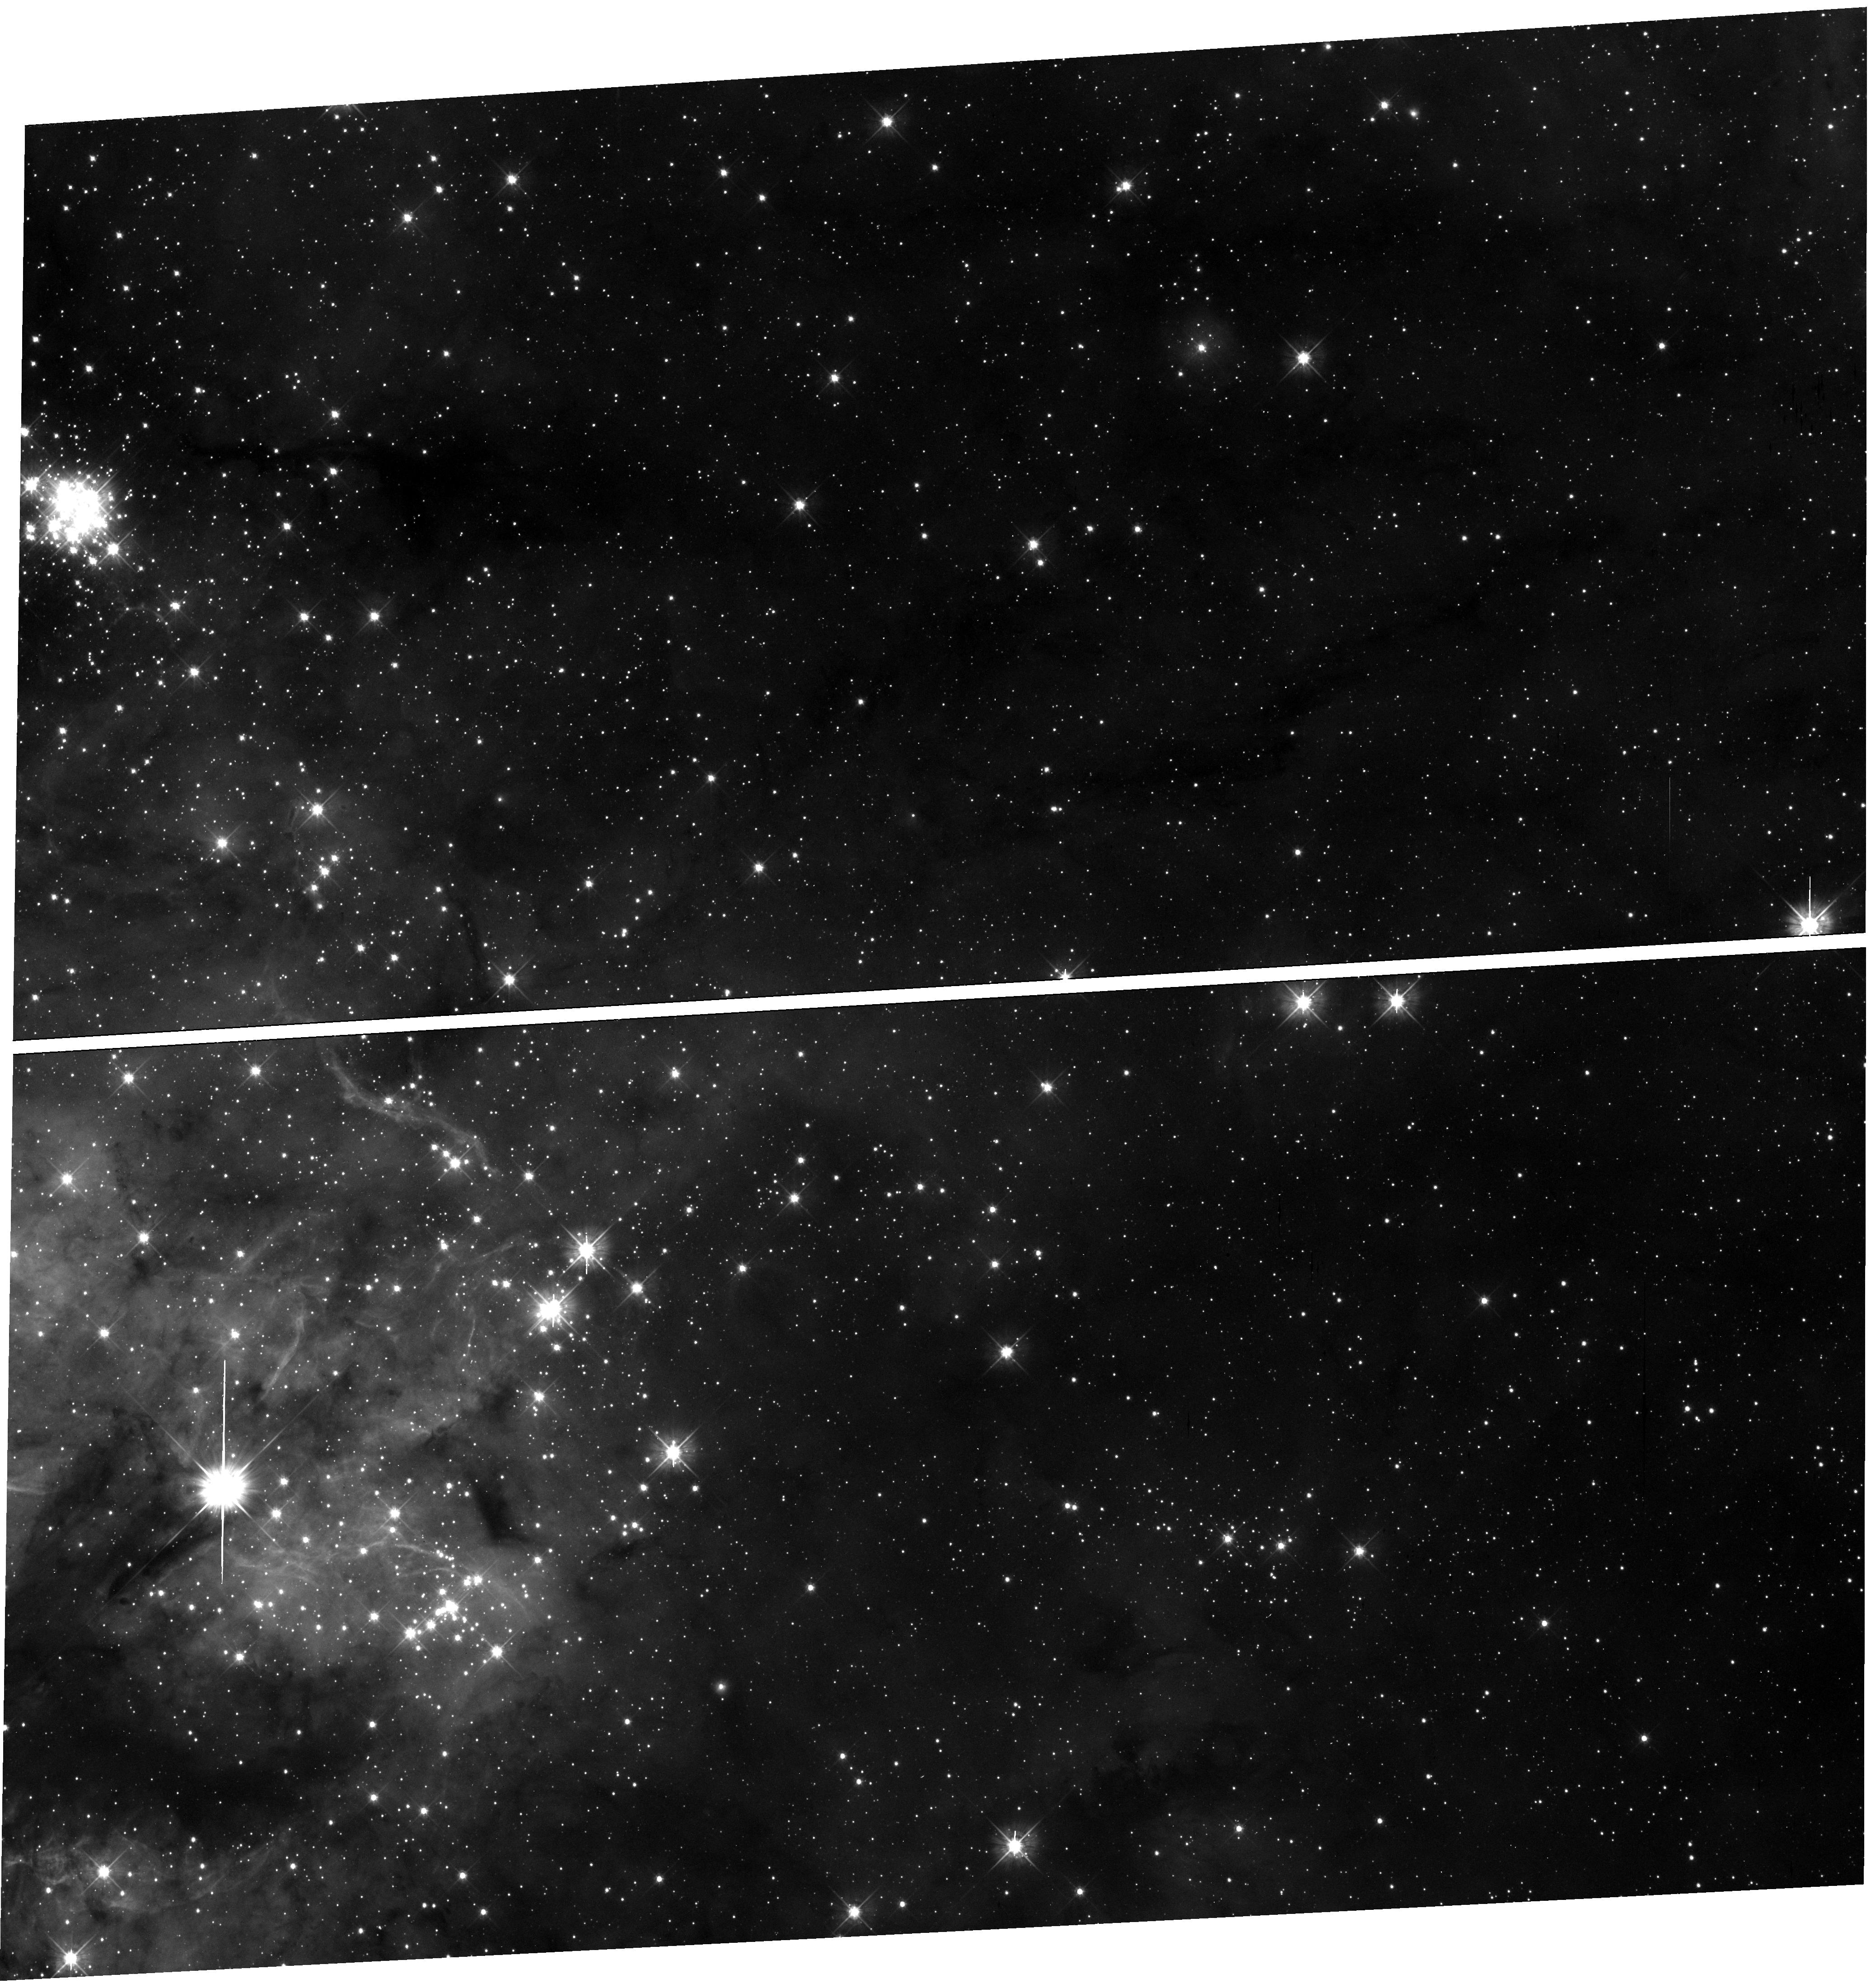
Target: field at RA 84.384°, Dec -69.162°
Instrument: WFC3/UVIS
Filter: F475W
Exposure: 17 min
Observation ID: hst_16235_02_wfc3_uvis_f475w_iehs02

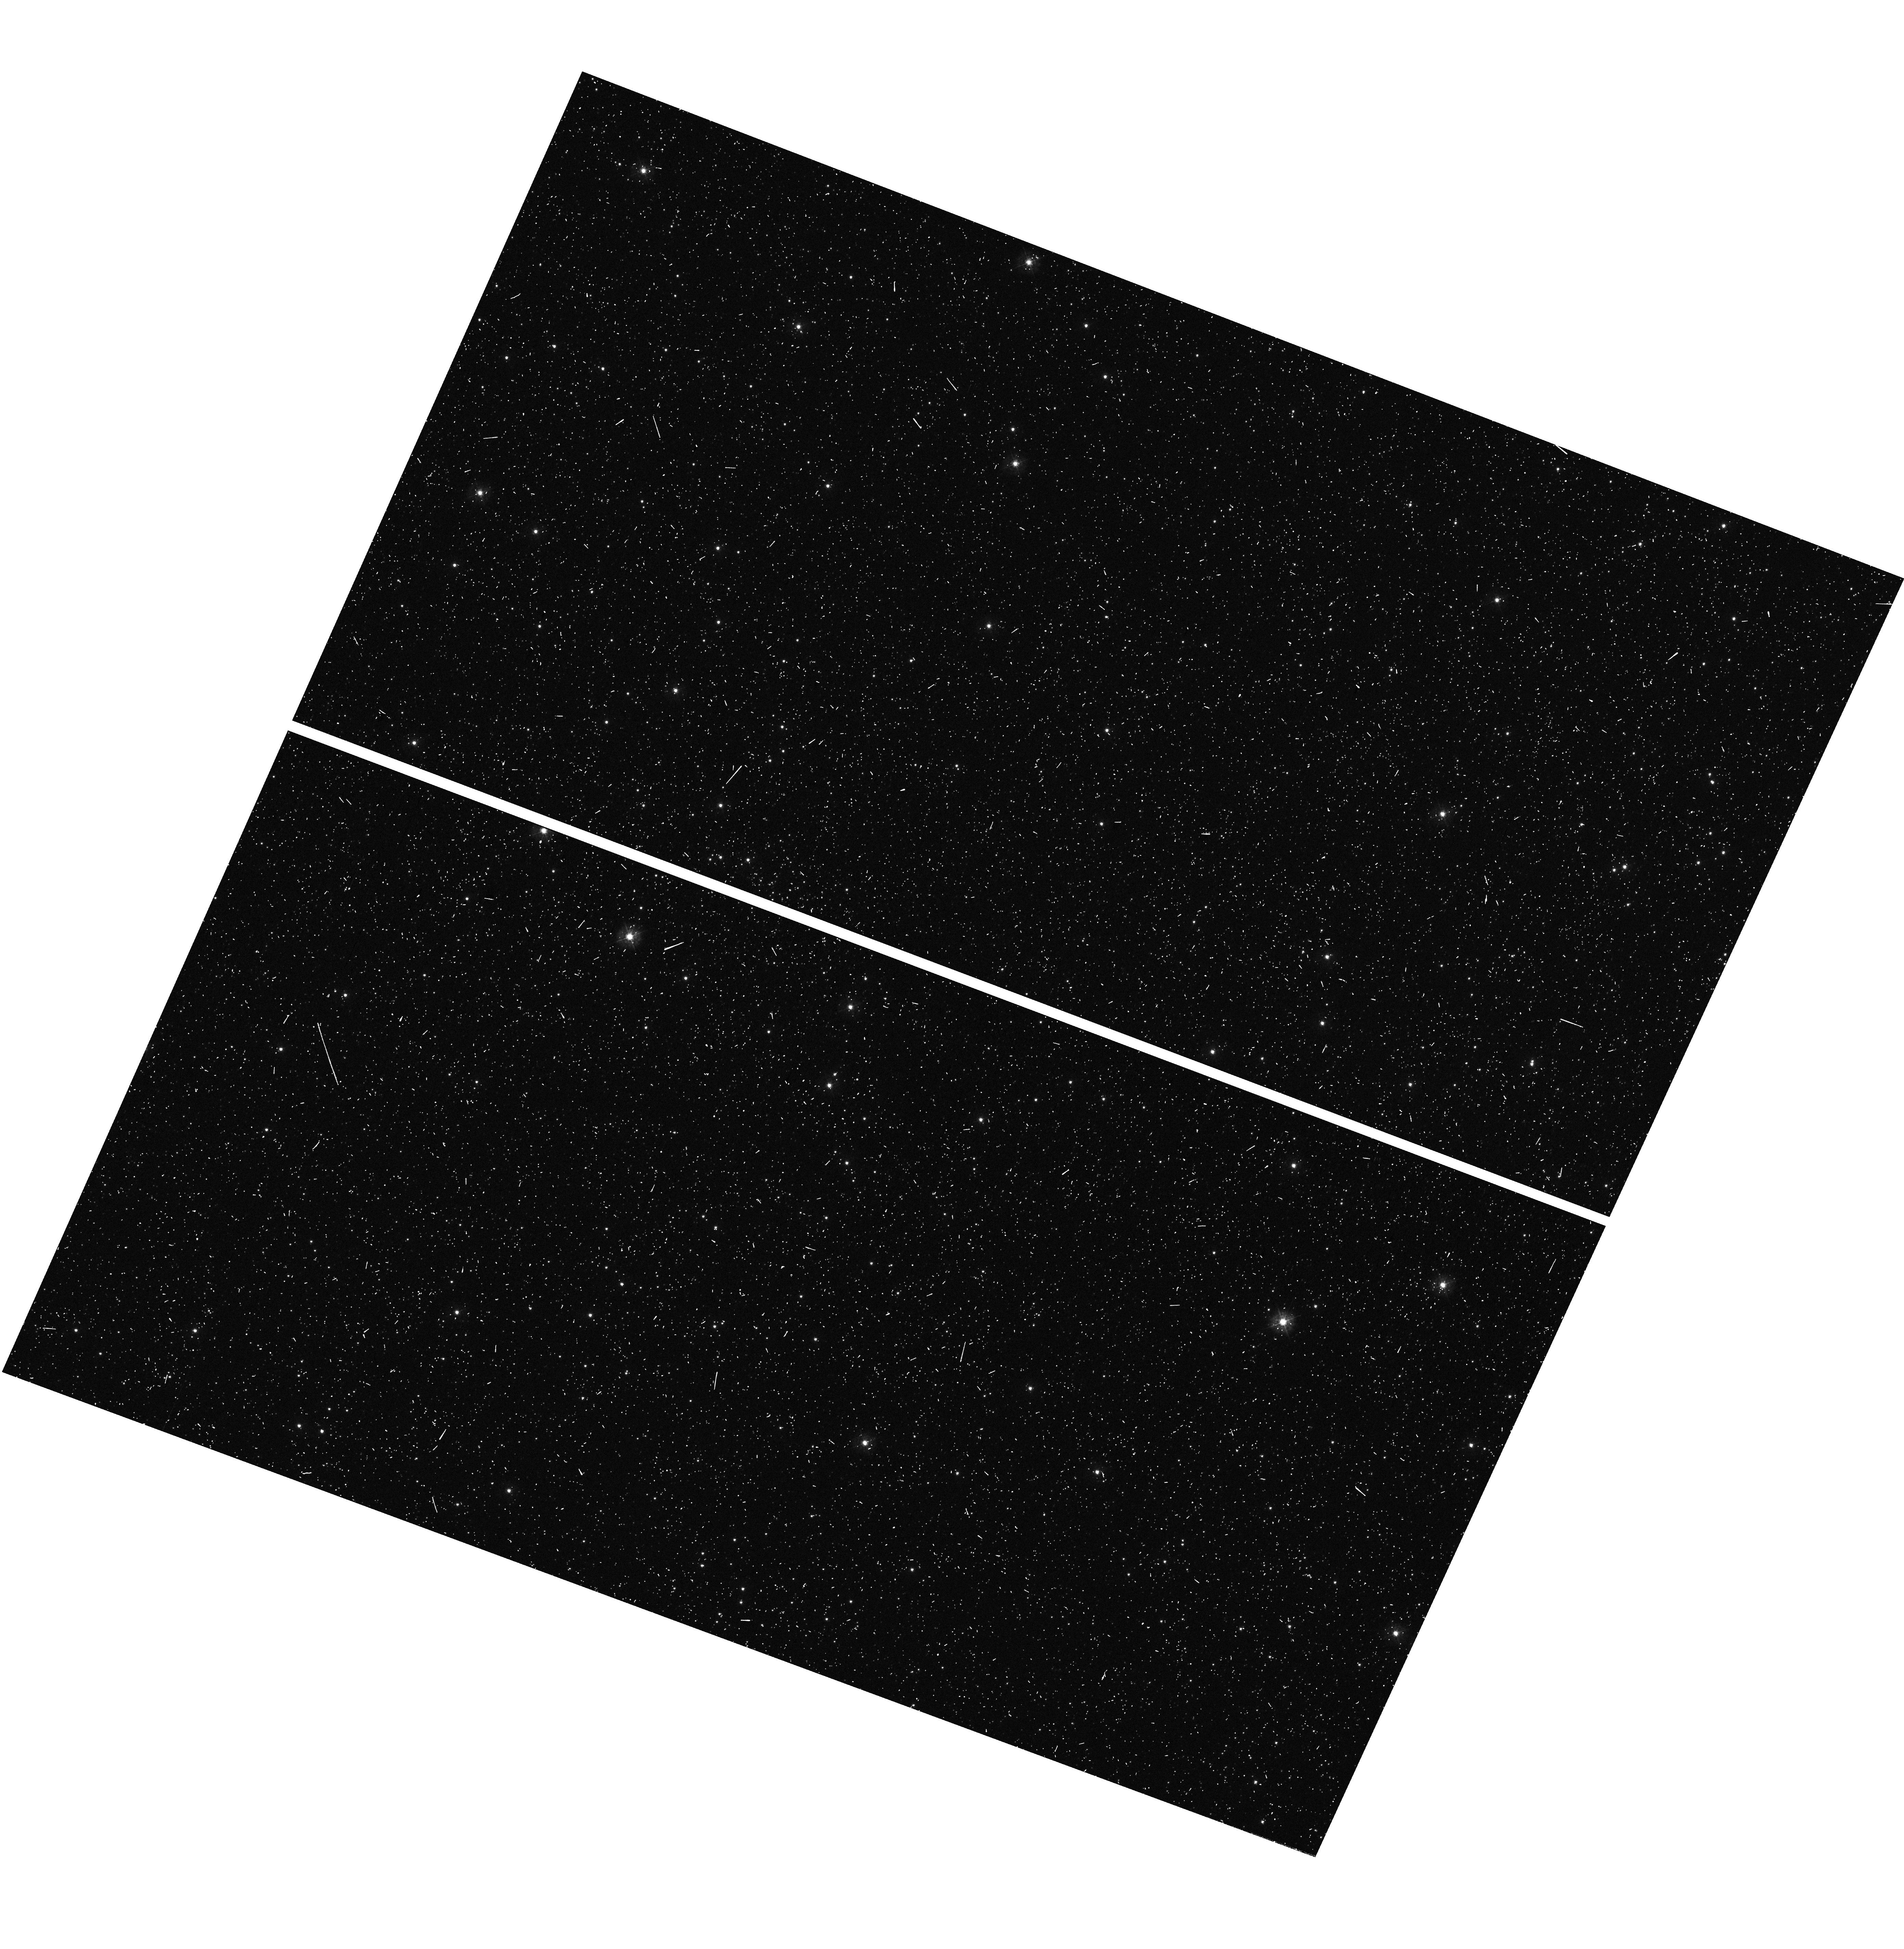
Target: field at RA 13.921°, Dec -72.710°
Instrument: WFC3/UVIS
Filter: F336W
Exposure: 6 min
Observation ID: hst_16235_16_wfc3_uvis_f336w_iehs16

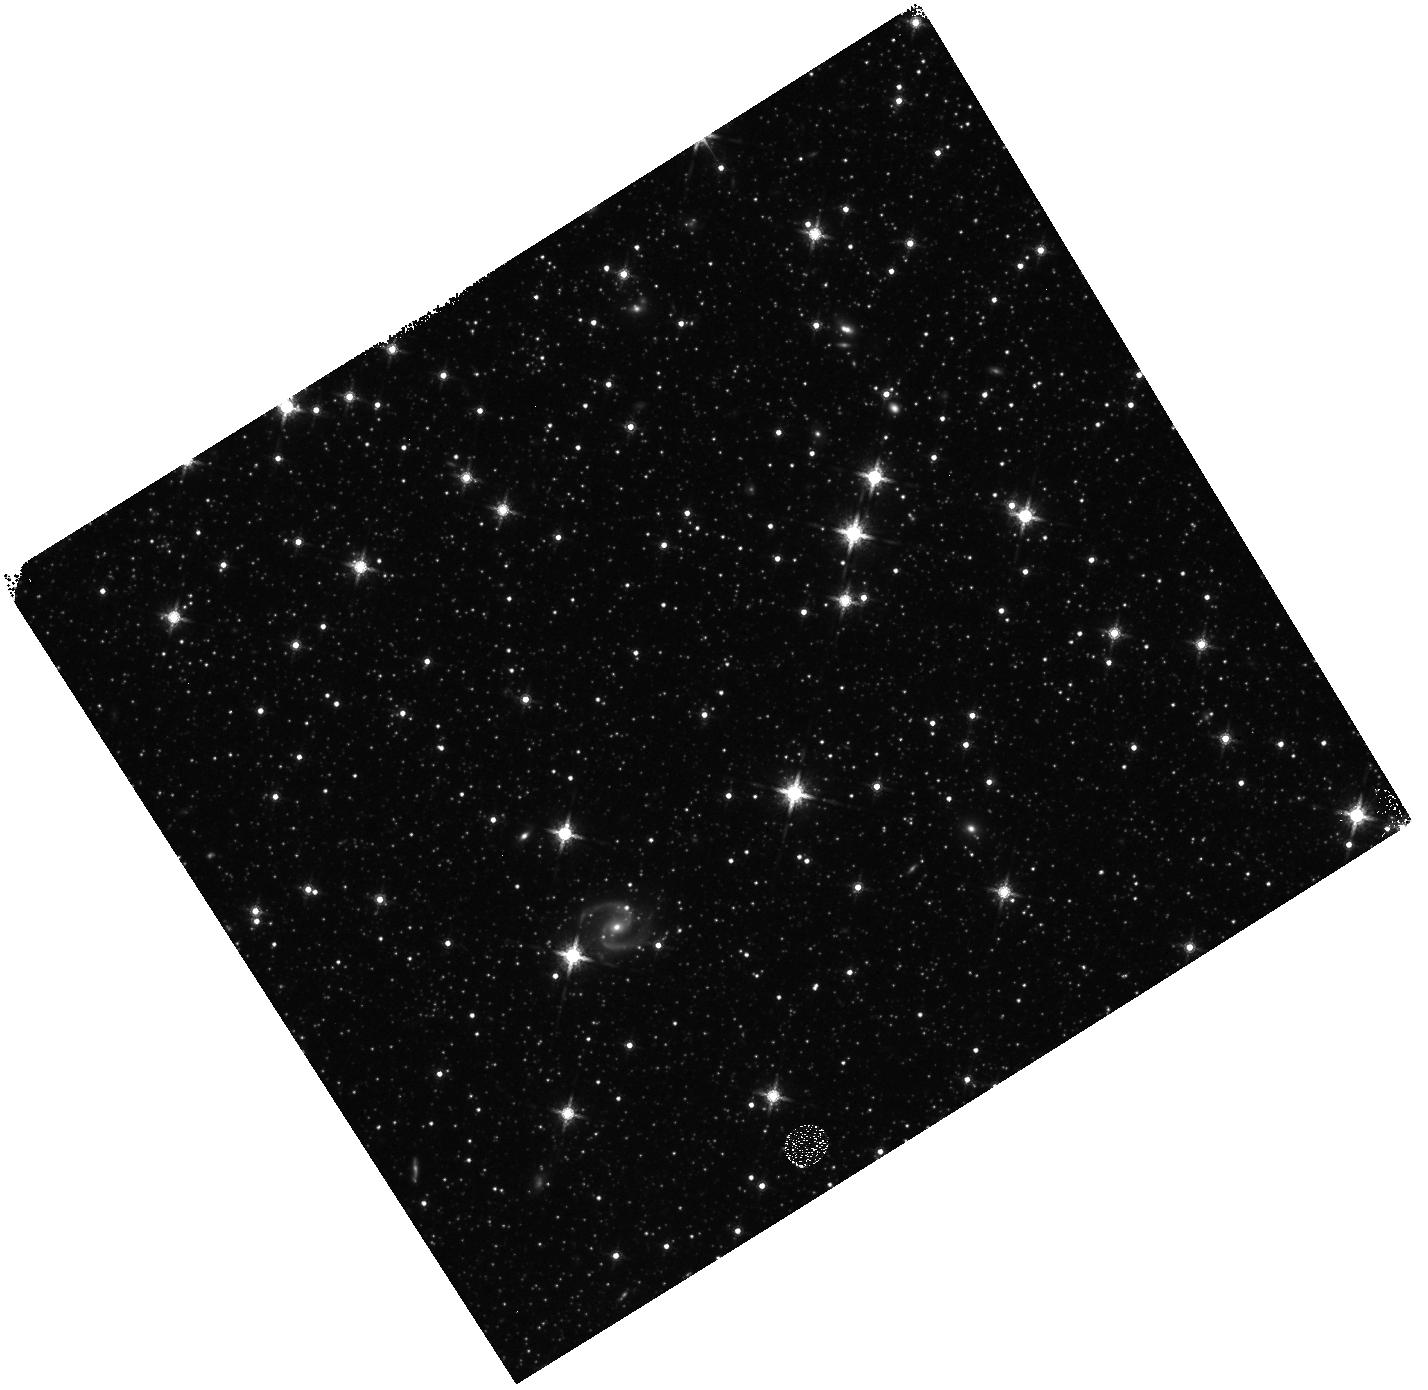
Target: field at RA 17.763°, Dec -72.633°
Instrument: WFC3/IR
Filter: F160W
Exposure: 10 min
Observation ID: hst_16235_27_wfc3_ir_f160w_iehs27

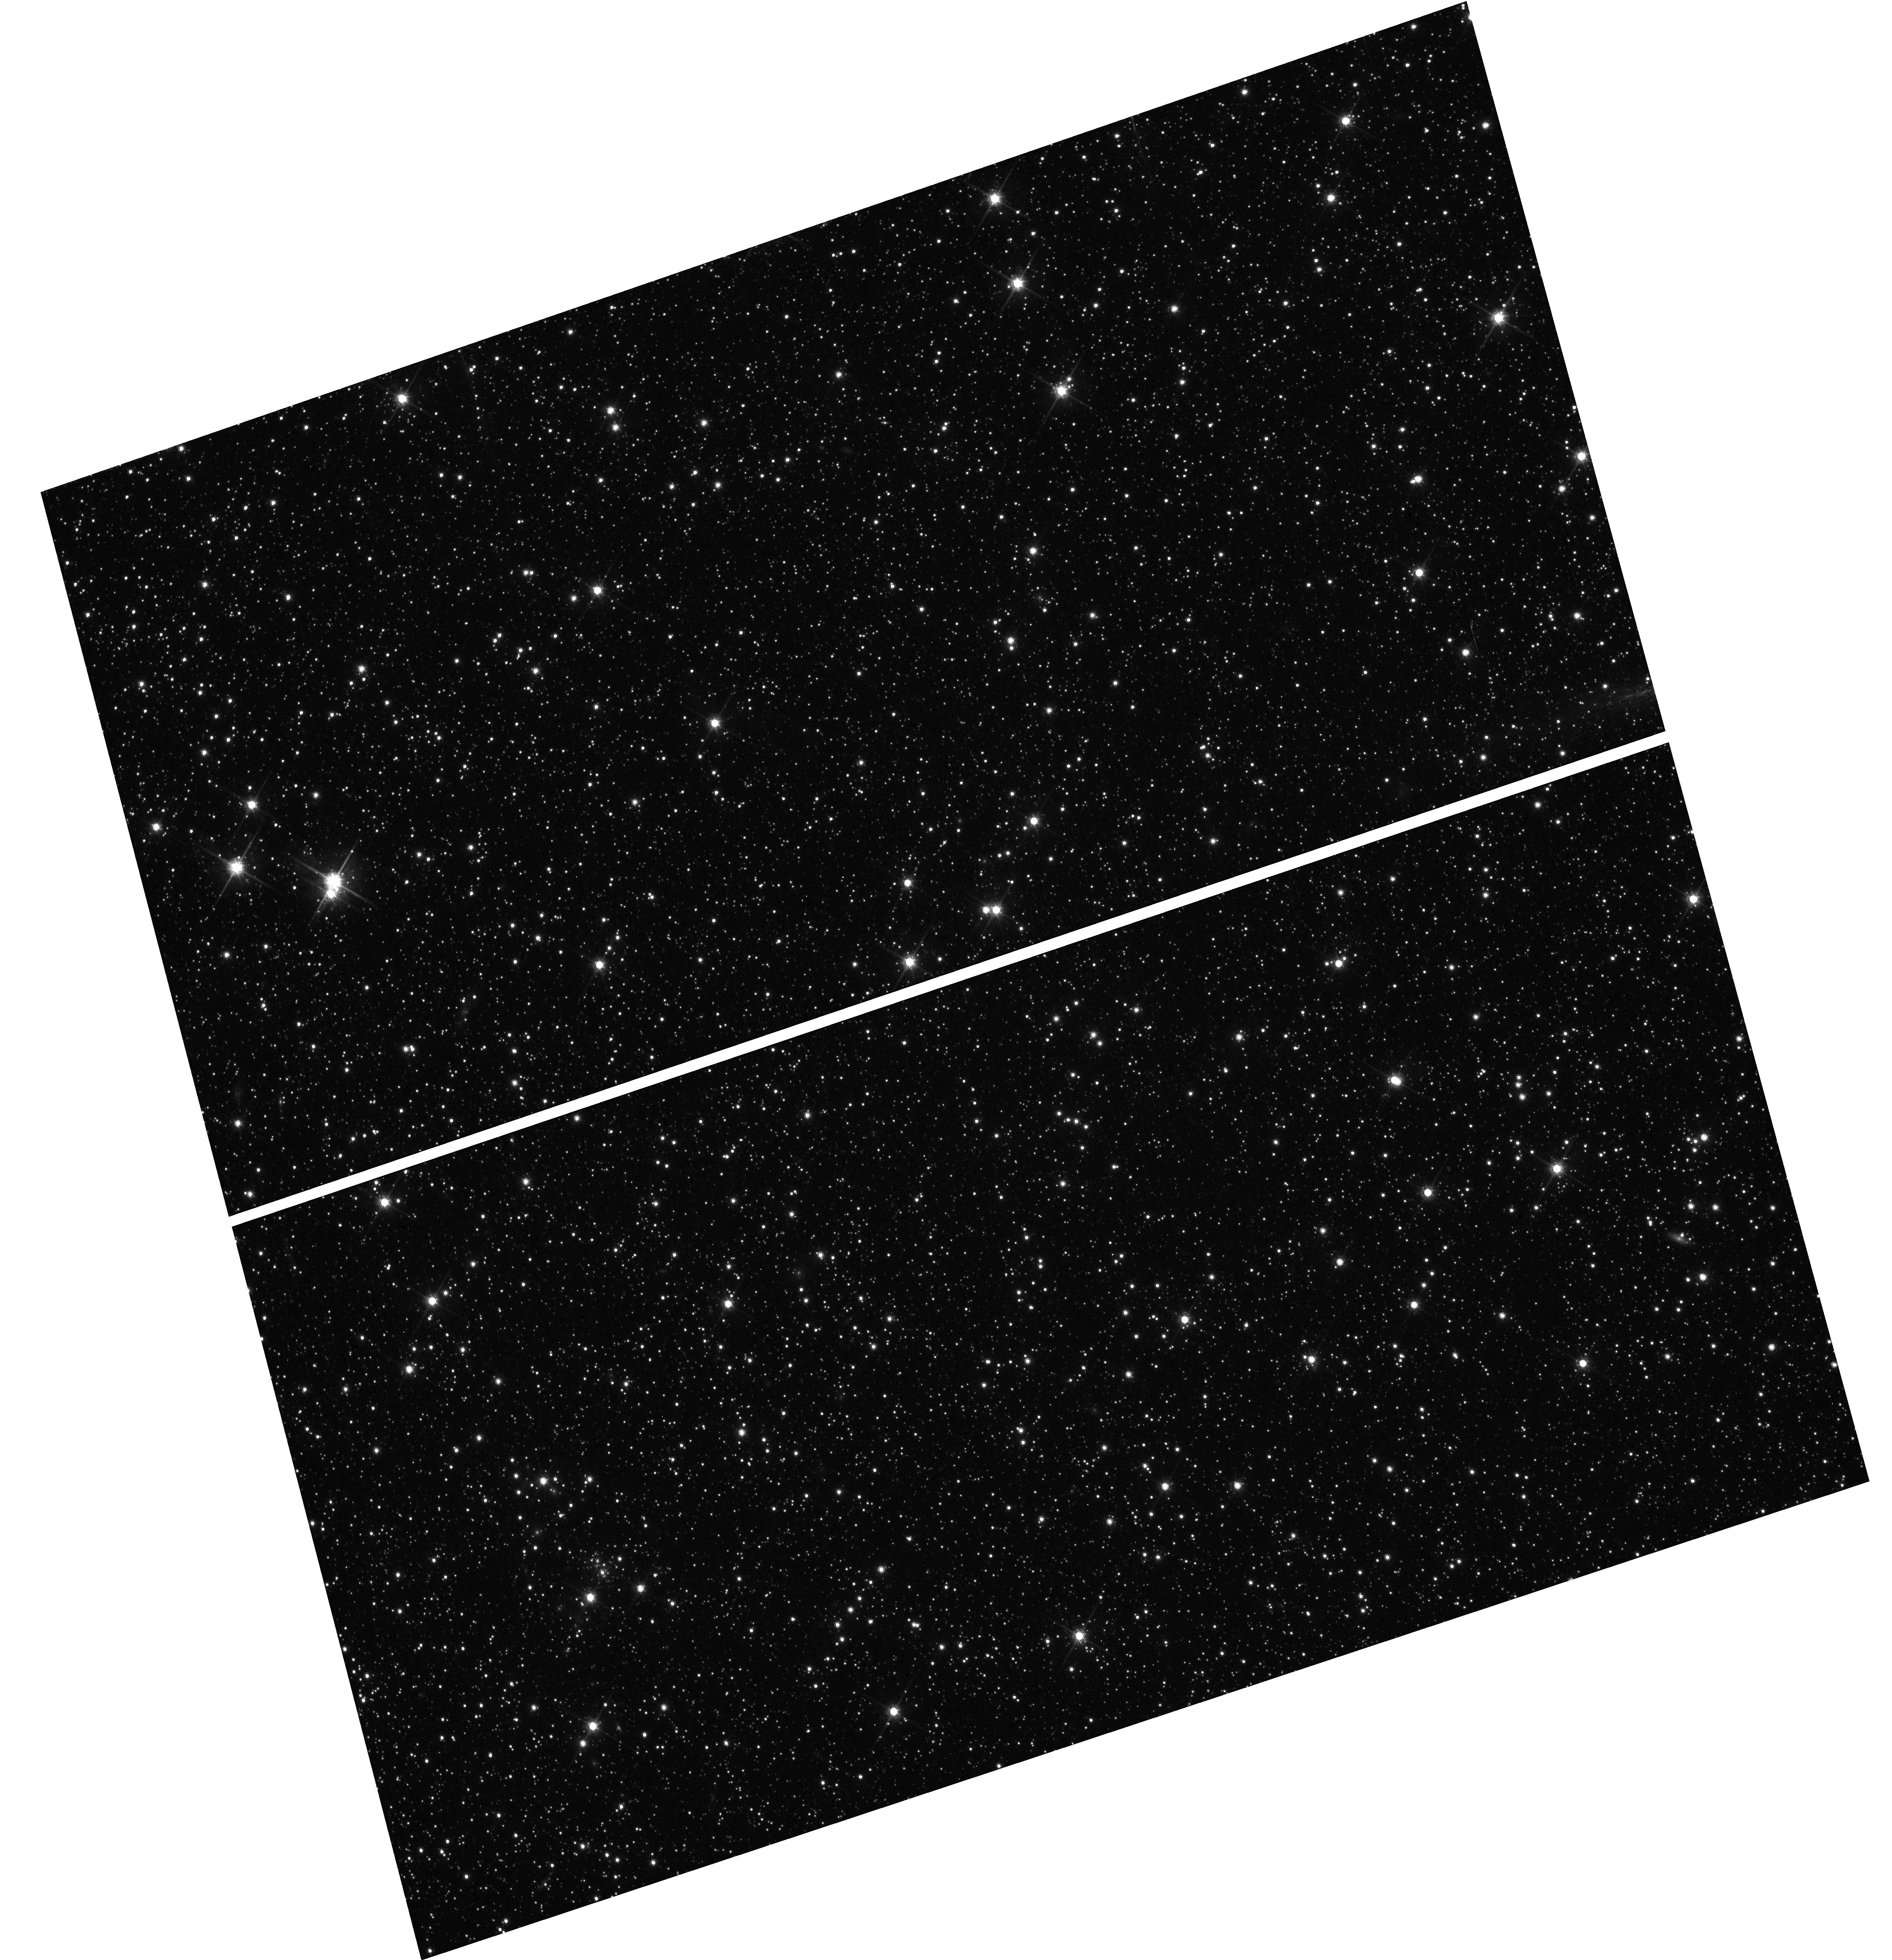
Target: field at RA 14.239°, Dec -72.616°
Instrument: WFC3/UVIS
Filter: F814W
Exposure: 15 min
Observation ID: hst_16235_91_wfc3_uvis_f814w_iehs91

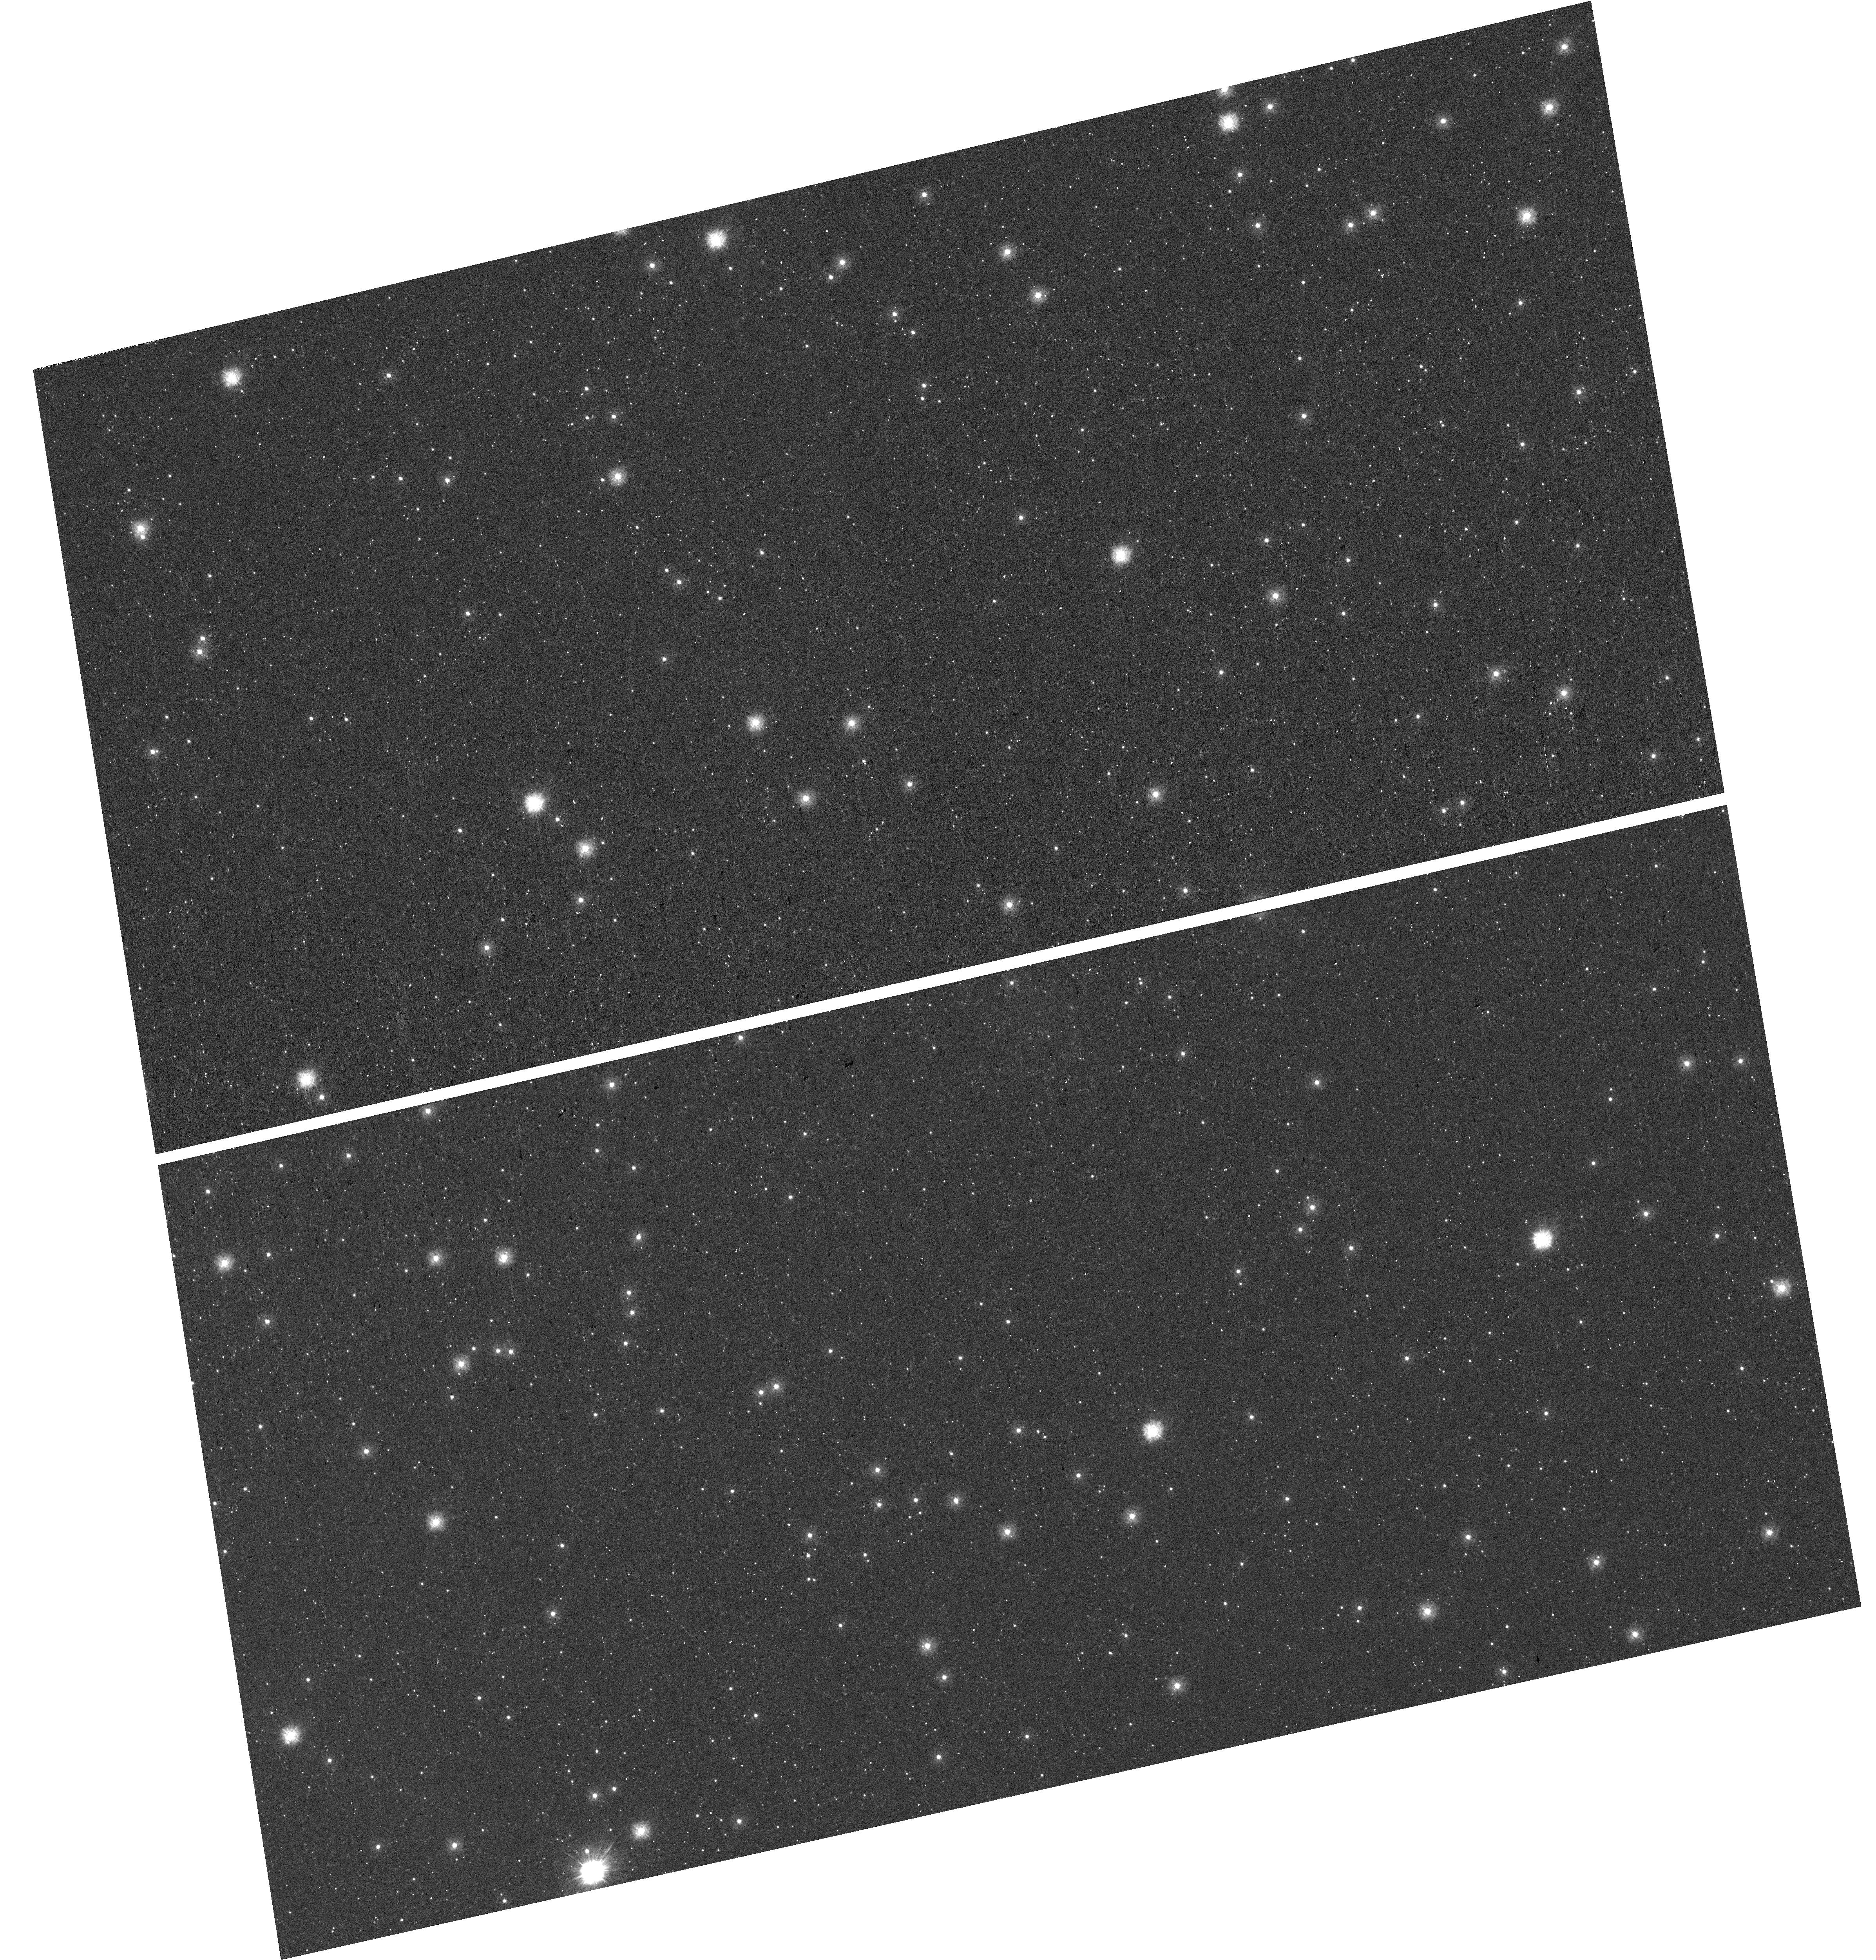
Target: field at RA 14.684°, Dec -72.058°
Instrument: WFC3/UVIS
Filter: F225W
Exposure: 20 min
Observation ID: hst_16235_34_wfc3_uvis_f225w_iehs34

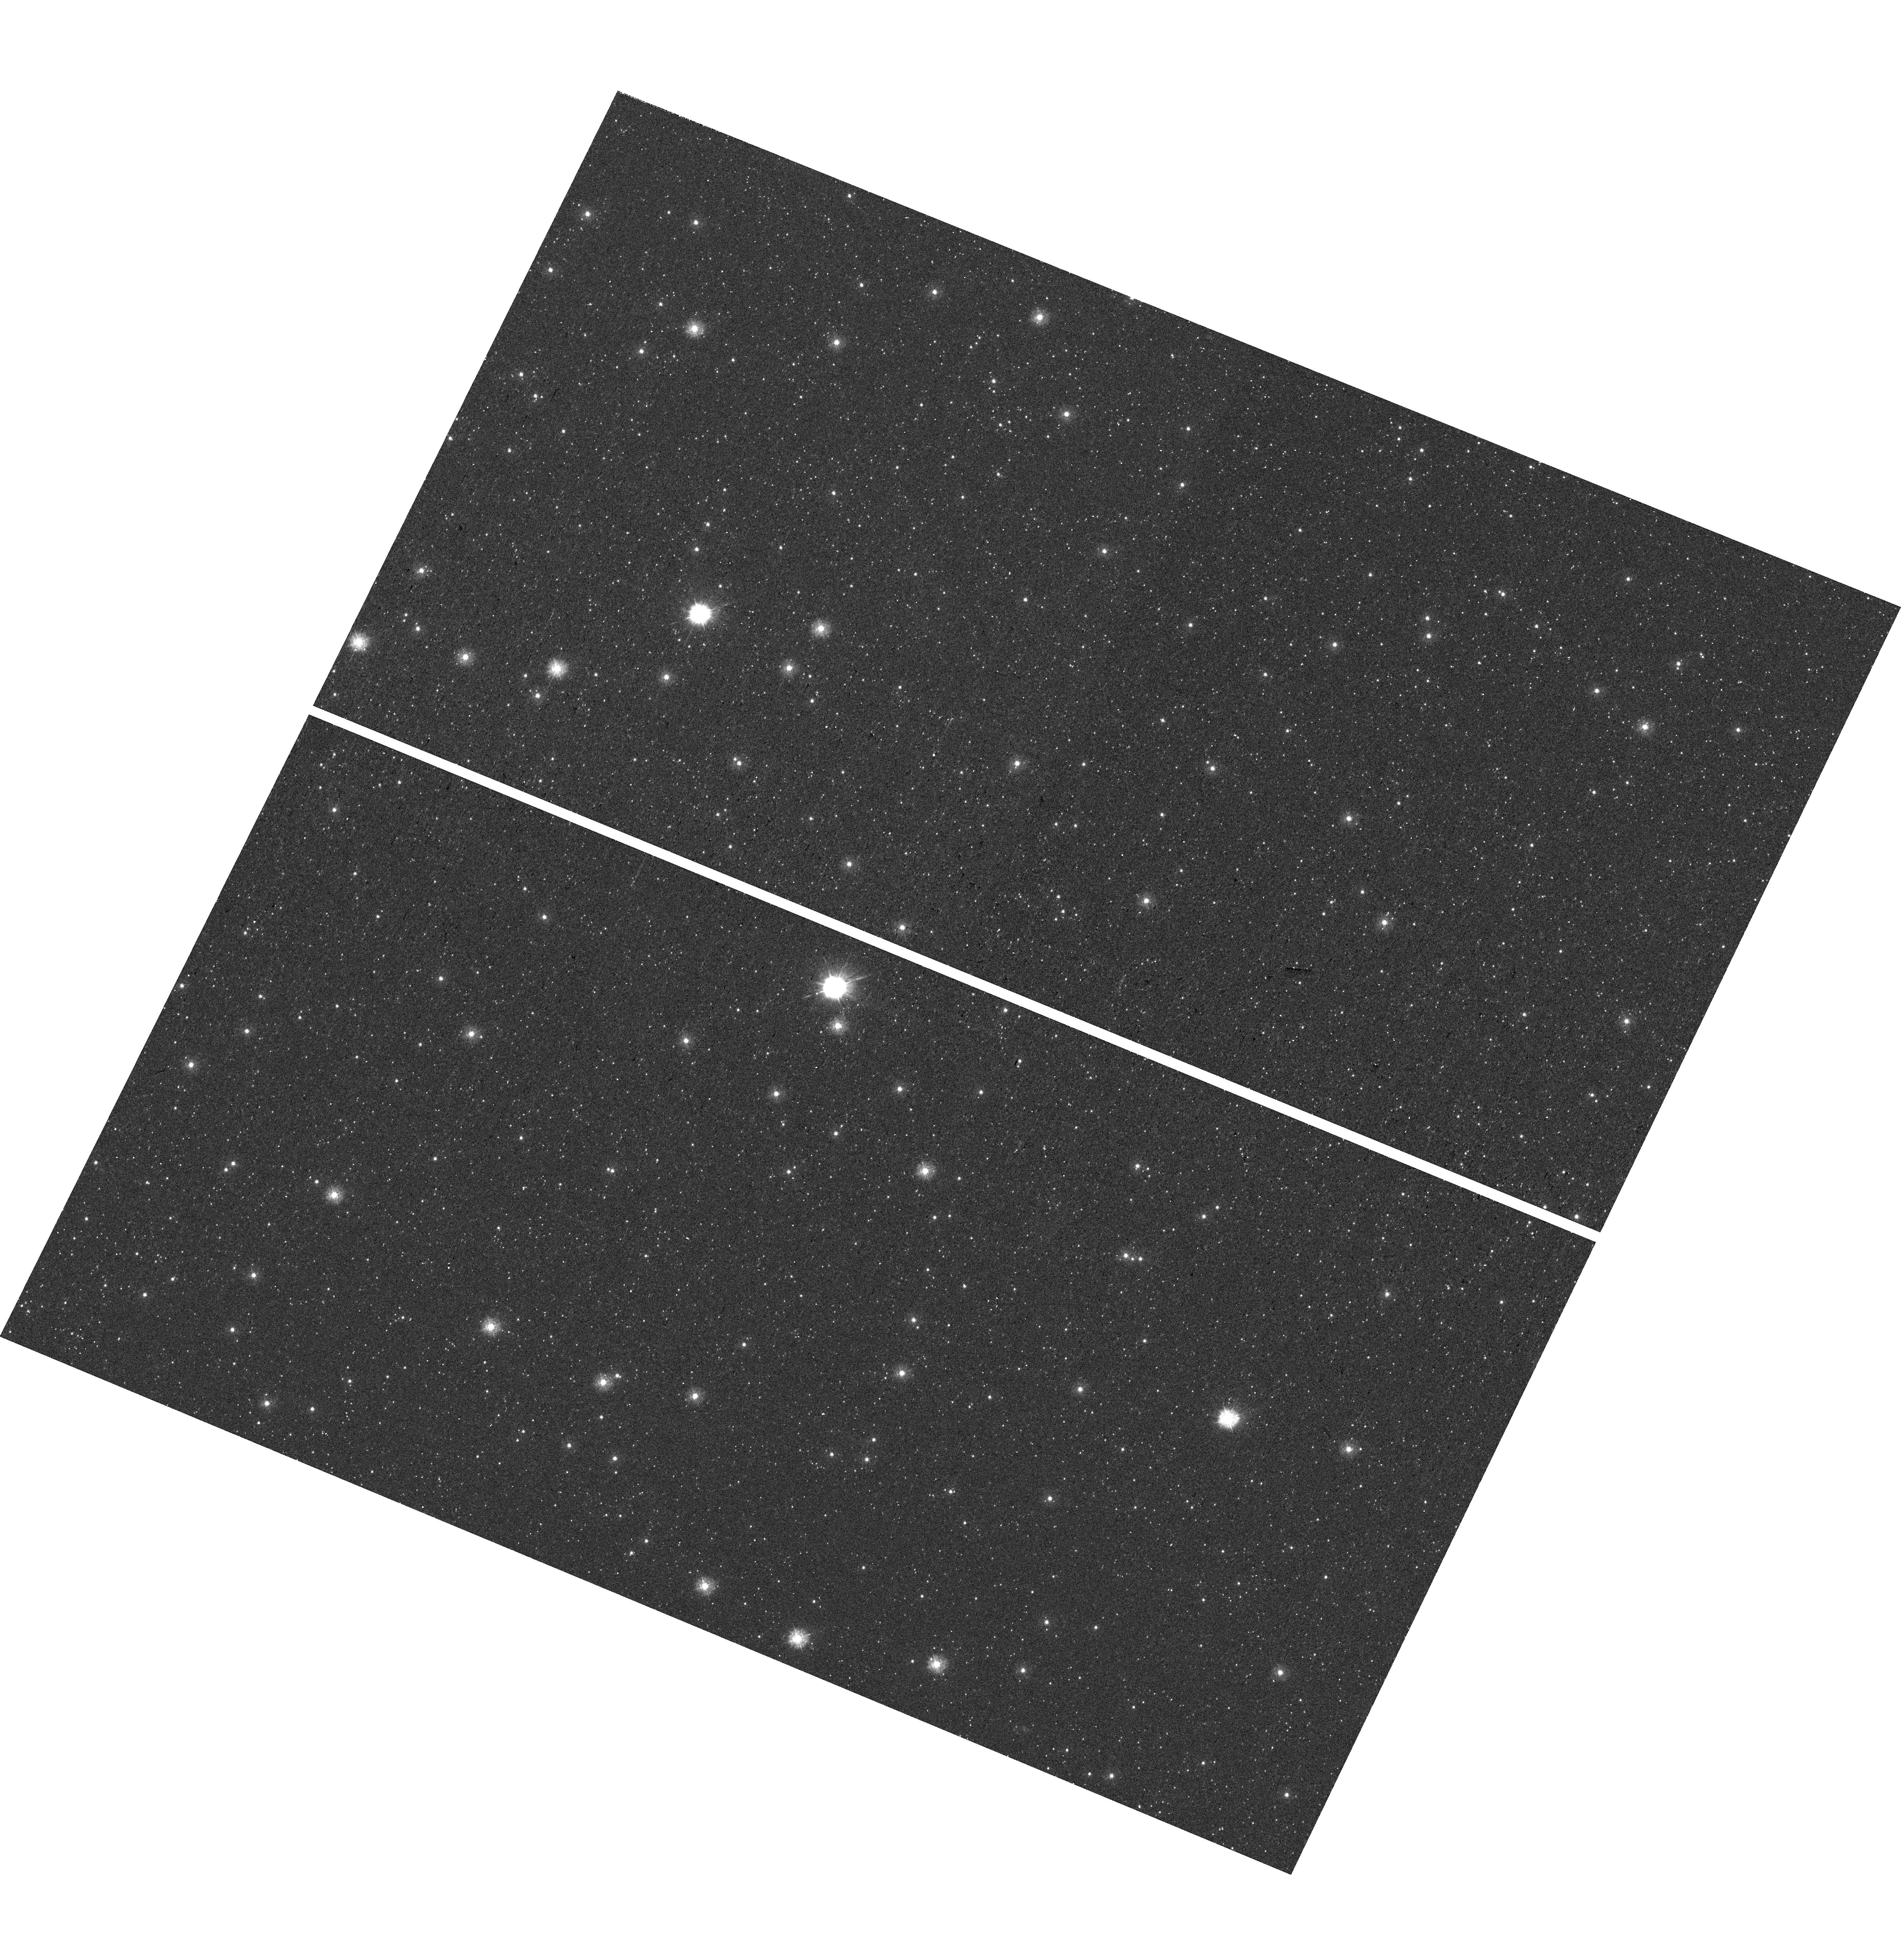
Target: field at RA 15.705°, Dec -72.740°
Instrument: WFC3/UVIS
Filter: F275W
Exposure: 22 min
Observation ID: hst_16235_93_wfc3_uvis_f275w_iehs93

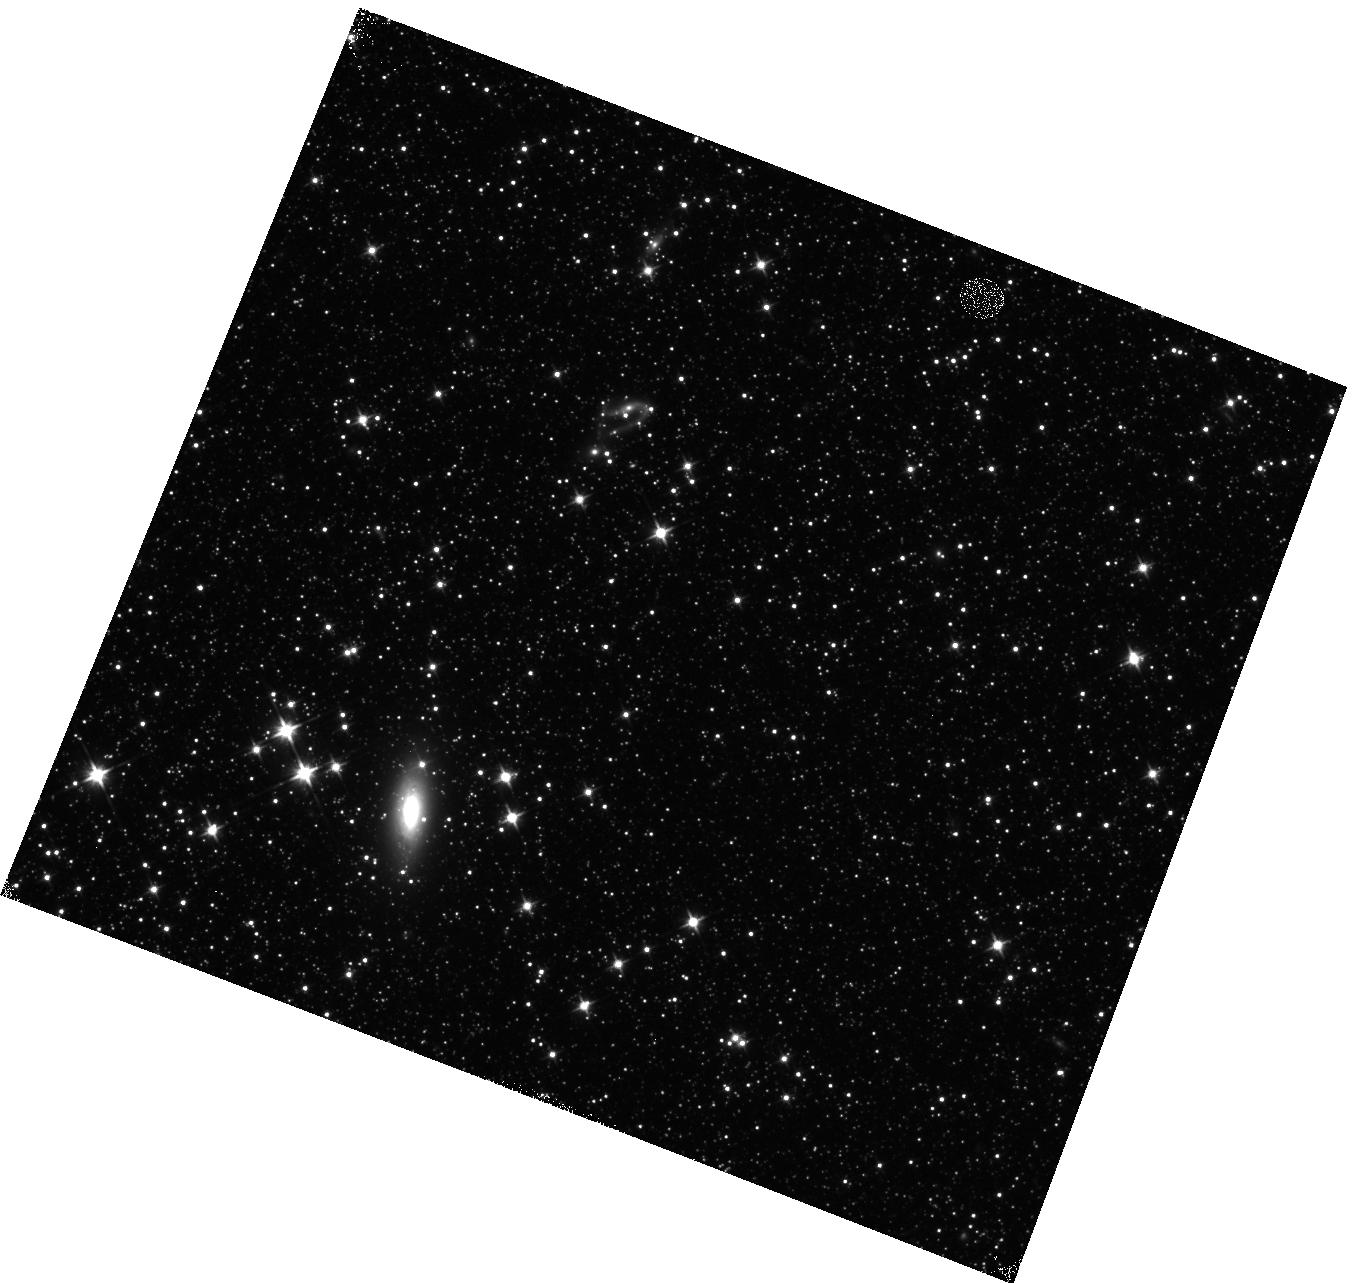
Target: field at RA 15.379°, Dec -72.481°
Instrument: WFC3/IR
Filter: F110W
Exposure: 3 min
Observation ID: hst_16235_20_wfc3_ir_f110w_iehs20

Scylla: a pure-parallel, multi-headed attack on dust evolution and star formation in ULLYSES galaxies (PI: Murray, Claire E.)

A precise accounting for interstellar dust is required to interpret the energy output of galaxies. However, our current understanding for how fundamental properties of dust grains vary between interstellar environments is severely limited. Furthermore, our best constraints for how galaxies beyond the Milky Way convert the dusty ISM into stars and planets are based on coarsely-calibrated star formation histories of local systems with unconstrained line-of-sight geometries. To tackle these glaring problems, we propose to conduct a pure-parallel, multi-band imaging program with Wide Field Camera 3 (WFC3) to complement the upcoming Hubble Space Telescope (HST) Ultraviolet (UV) Legacy library of Young Stars as Essential Standards (ULLYSES) survey. ULLYSES will observe massive stars in the Large and Small Magellanic Clouds (LMC, SMC) and other low-metallicity local galaxies. Our multi-band program, Scylla (named after the multi-headed, monstrous foe of Ulysses), will target random parallel fields of ULLYSES targets with WFC3 in photometric bands spanning the UV to the near infrared (NIR). We will: (1) map the extinction curve and dust grain properties at high resolution in a diverse range of interstellar conditions; (2) constrain the multi-dimensional structure of gas in the LMC and SMC; and (3) measure the comprehensive star formation and chemical enrichment histories of nearby dwarf galaxies. The result will be an unprecedented view of star formation in the dusty ISM.